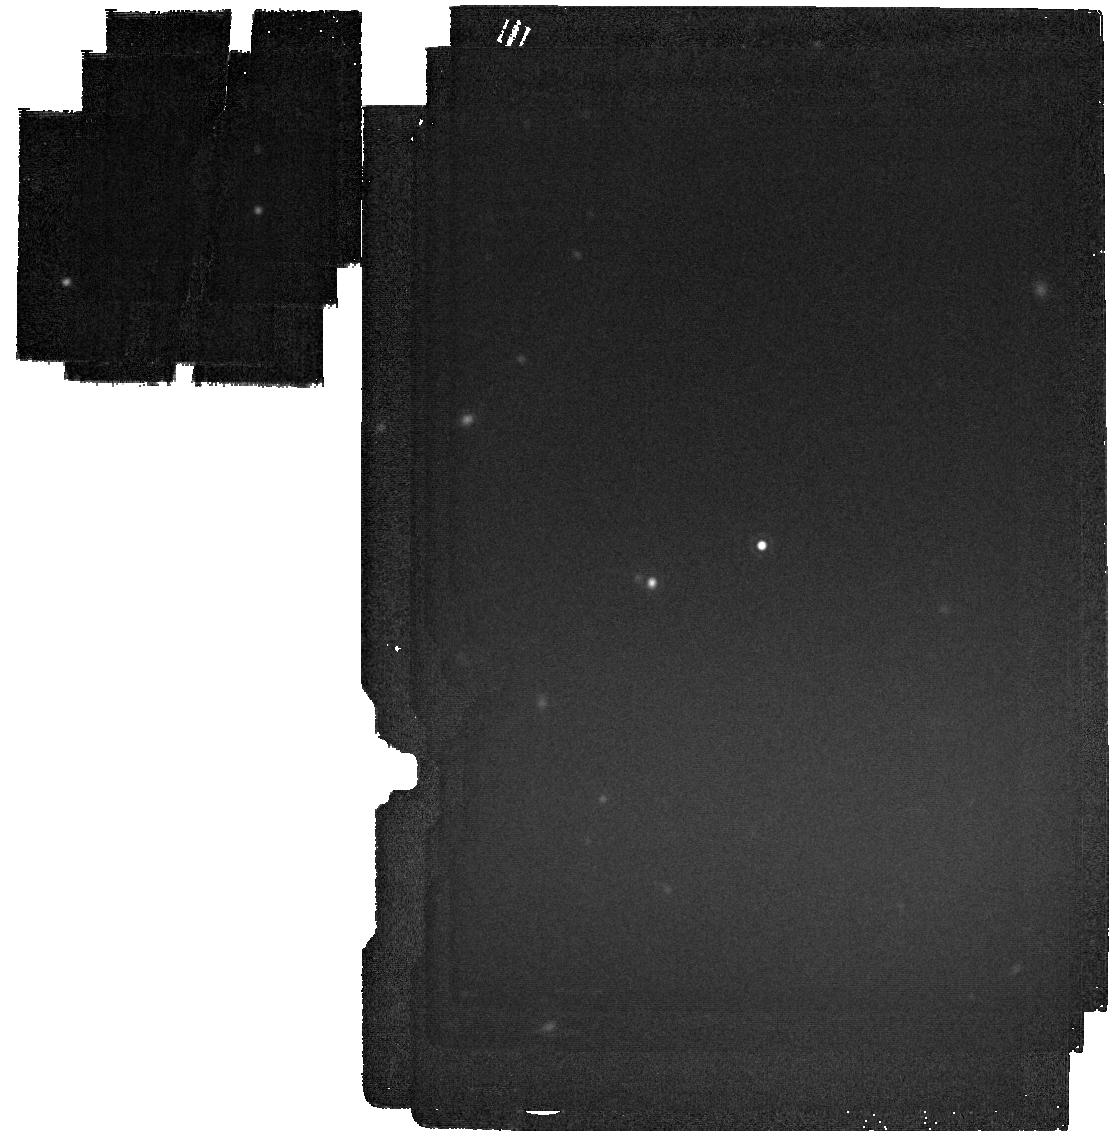
Target: 2329+407. Instrument: MIRI. Filter: F2100W. Exposure: 2 min. Observation ID: jw03786-o030_t010_miri_f2100w

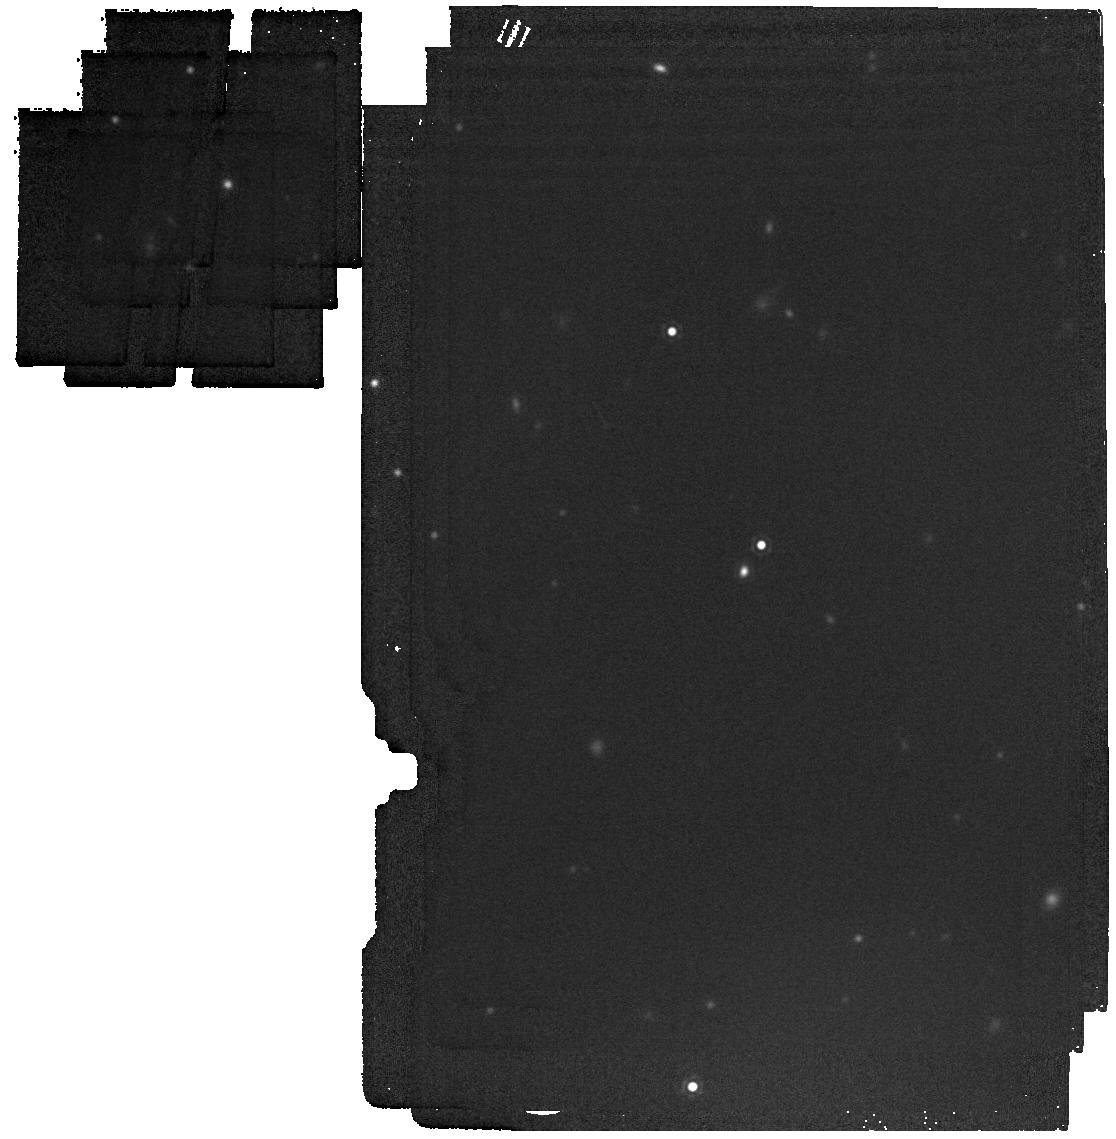
Target: 0510+2315. Instrument: MIRI. Filter: F1800W. Exposure: 2 min. Observation ID: jw03786-o006_t002_miri_f1800w

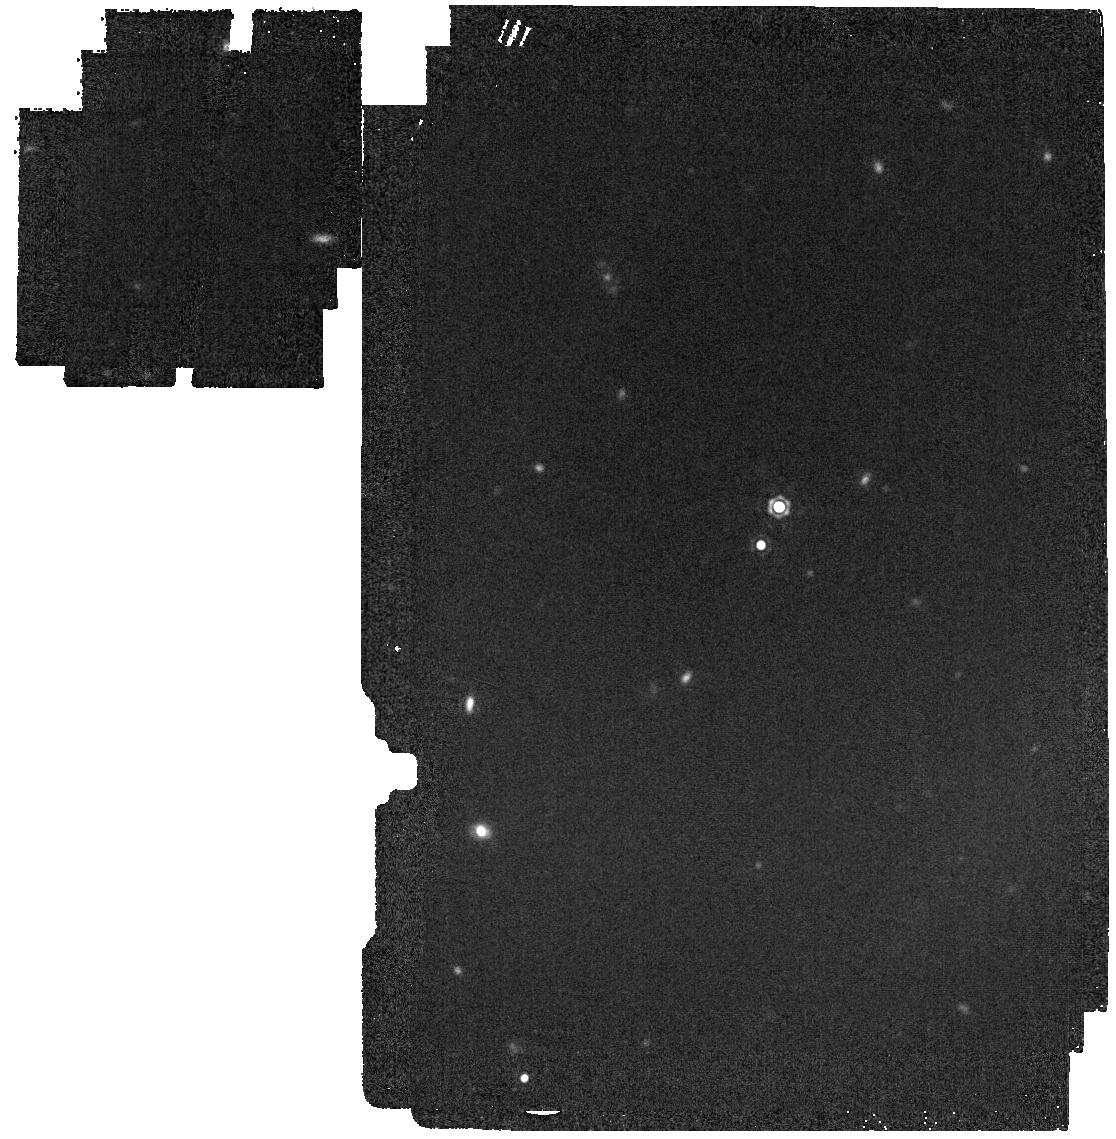
Target: 1814-7354. Instrument: MIRI. Filter: F1800W. Exposure: 2 min. Observation ID: jw03786-o027_t009_miri_f1800w

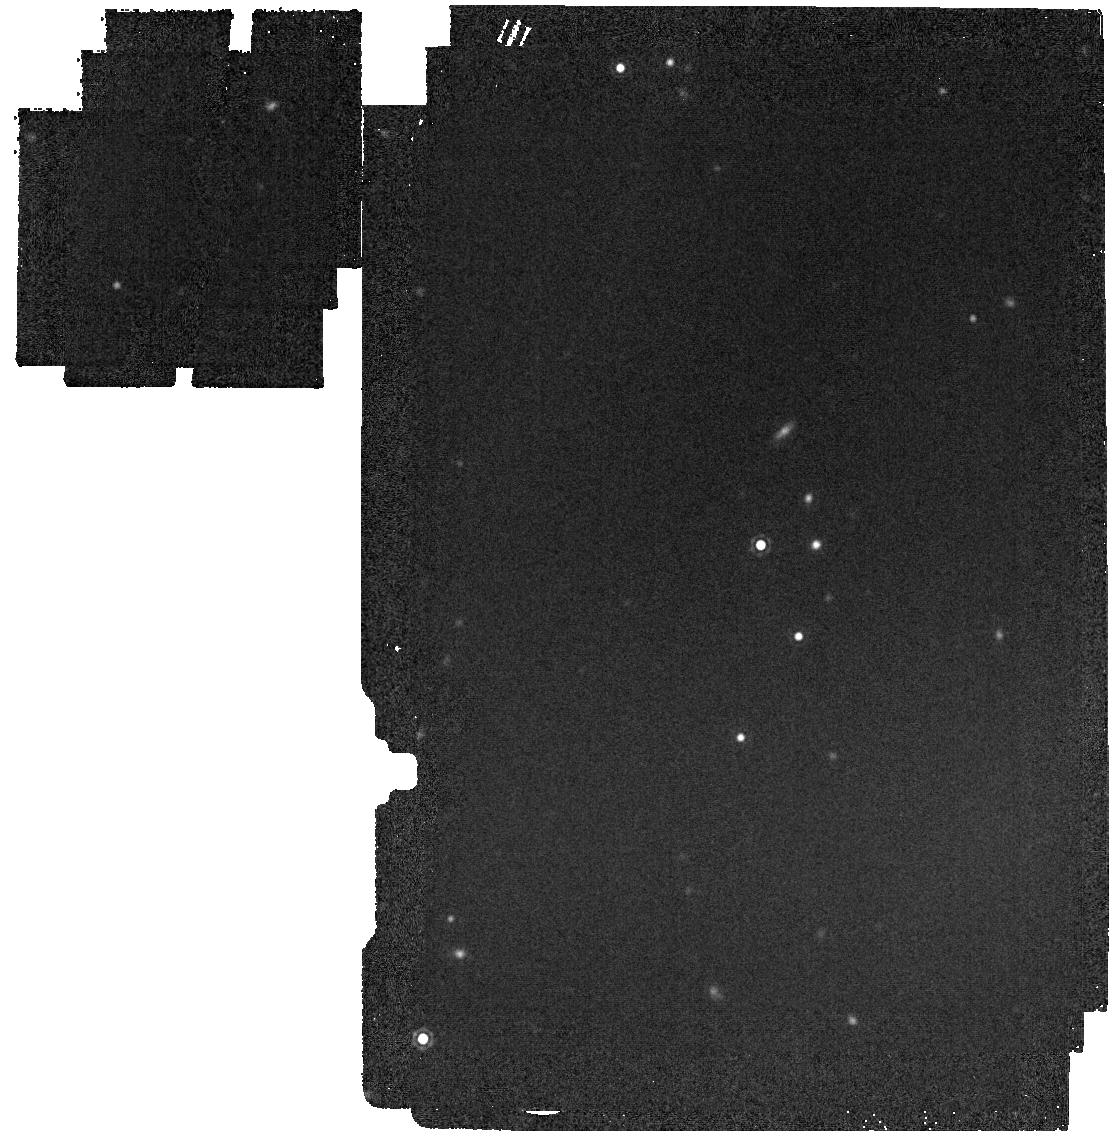
Target: 0611-6931. Instrument: MIRI. Filter: F1800W. Exposure: 2 min. Observation ID: jw03786-o015_t005_miri_f1800w

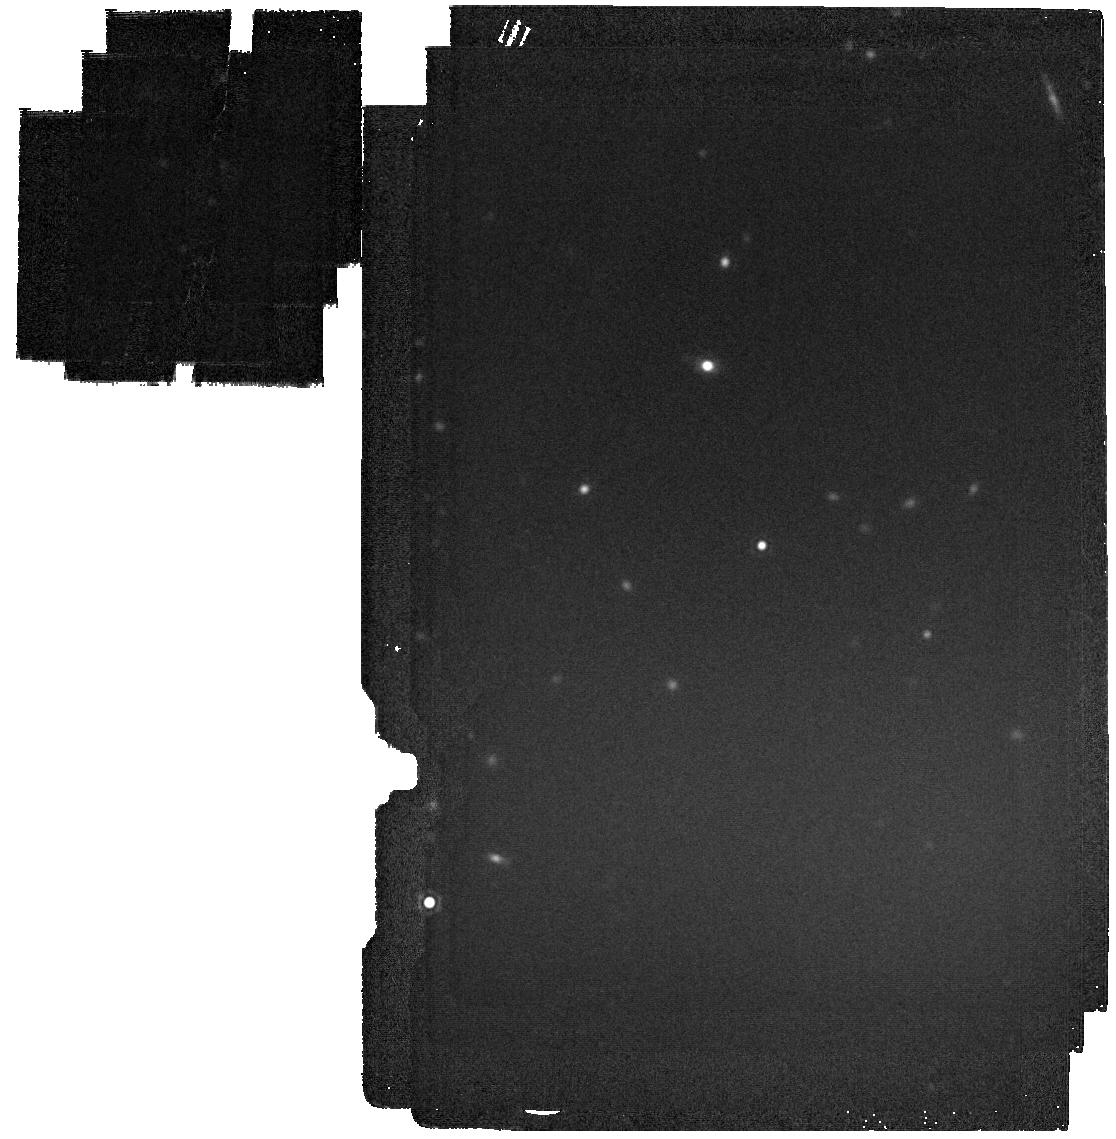
Target: 0420-731. Instrument: MIRI. Filter: F2100W. Exposure: 2 min. Observation ID: jw03786-o033_t011_miri_f2100w

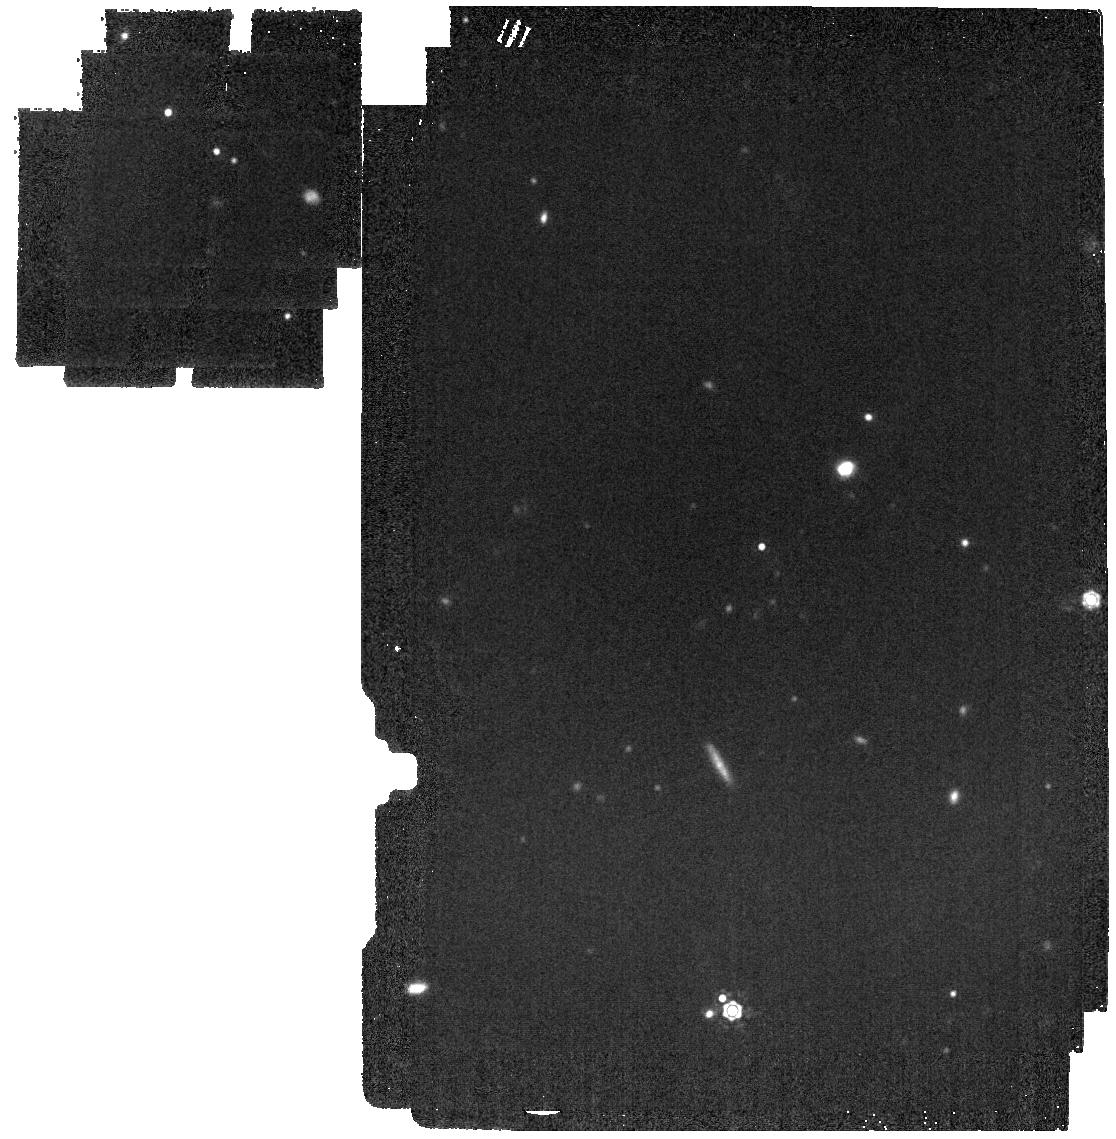
Target: 0529-3401. Instrument: MIRI. Filter: F1500W. Exposure: 2 min. Observation ID: jw03786-o012_t004_miri_f1500w

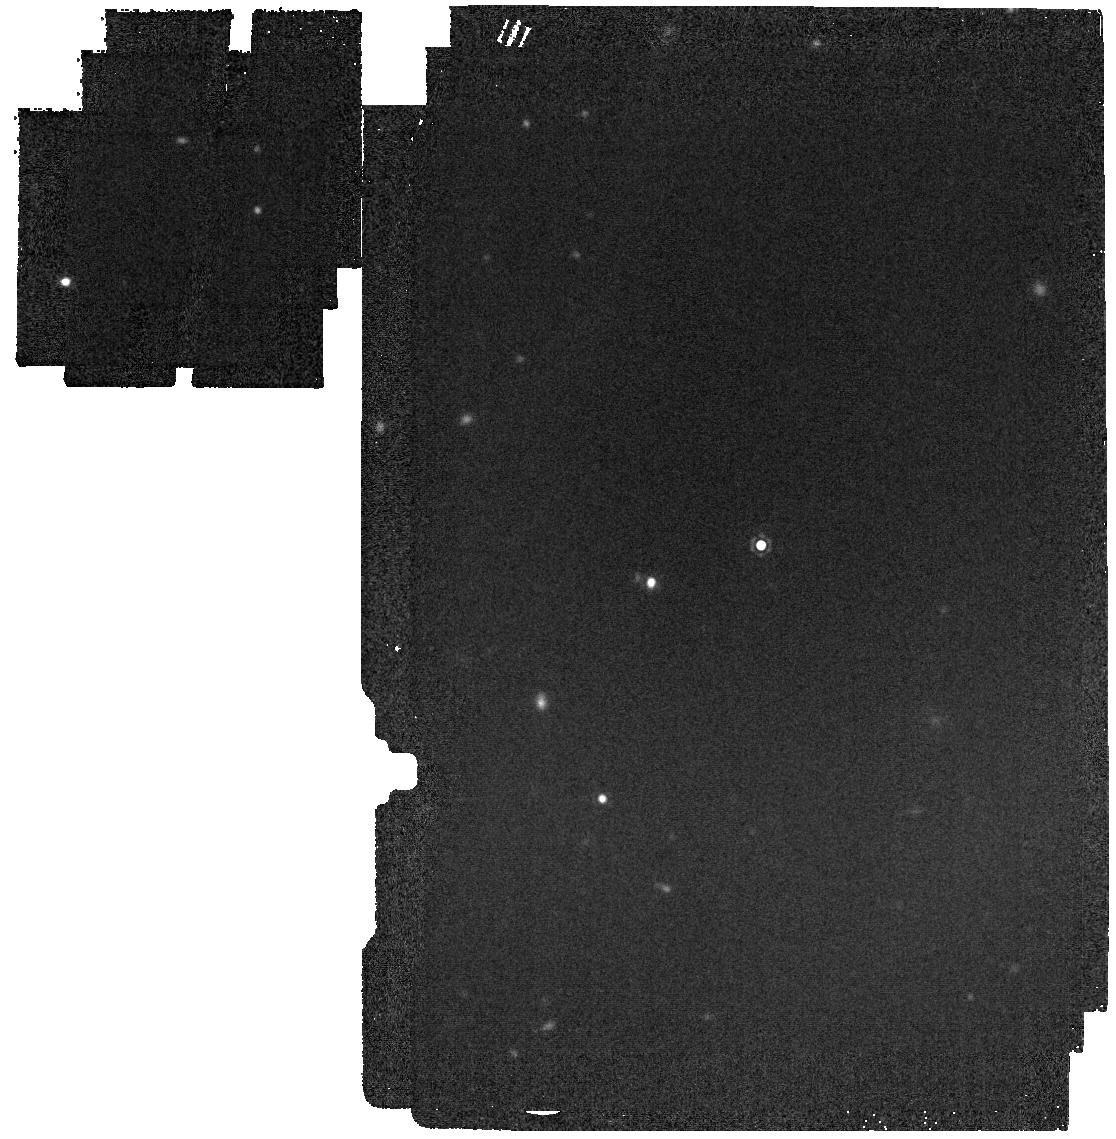
Target: 2329+407. Instrument: MIRI. Filter: F1800W. Exposure: 2 min. Observation ID: jw03786-o030_t010_miri_f1800w

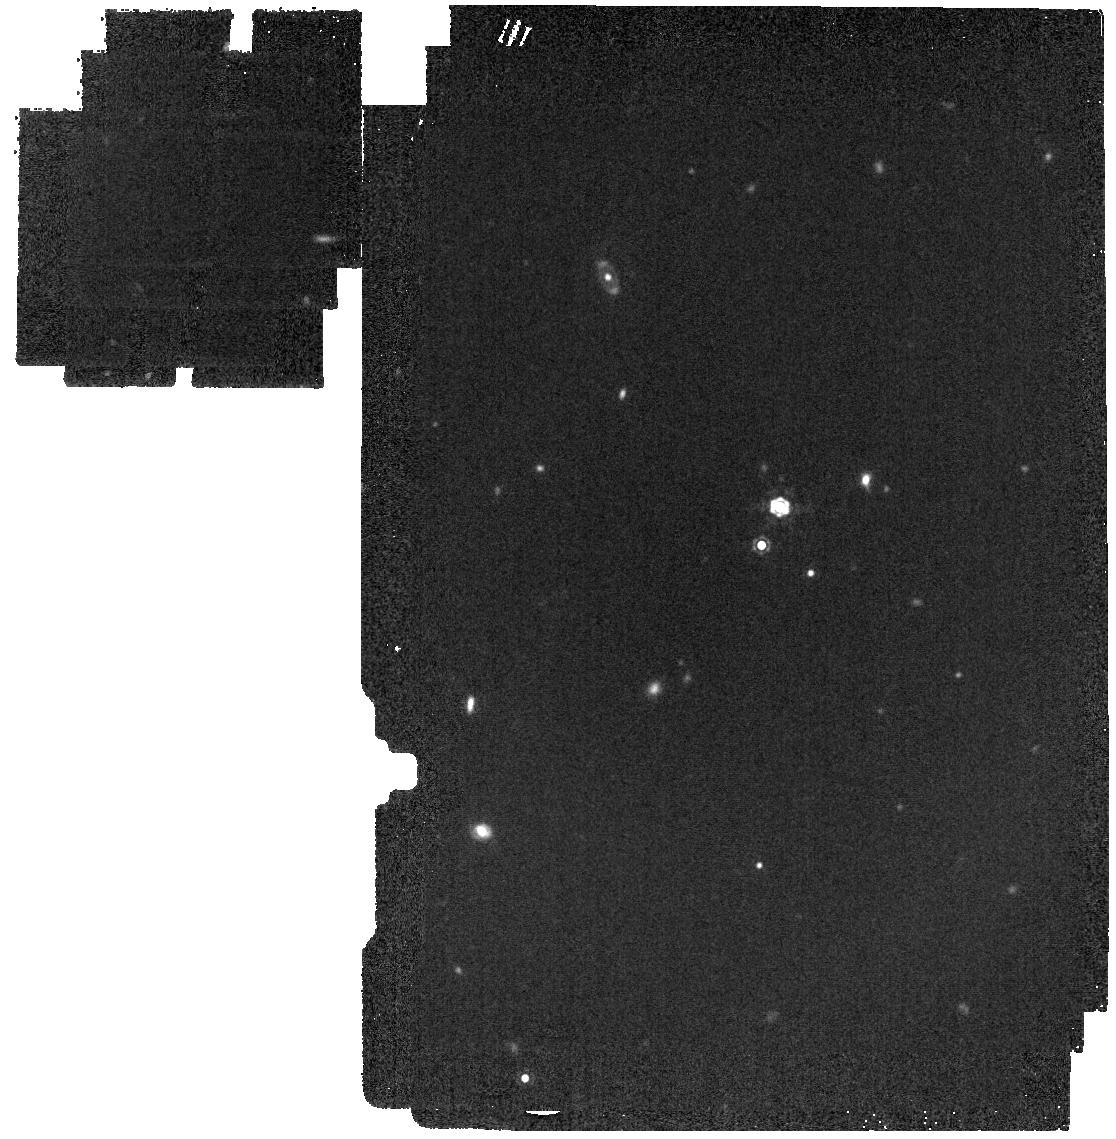
Target: 1814-7354. Instrument: MIRI. Filter: F1500W. Exposure: 2 min. Observation ID: jw03786-o027_t009_miri_f1500w

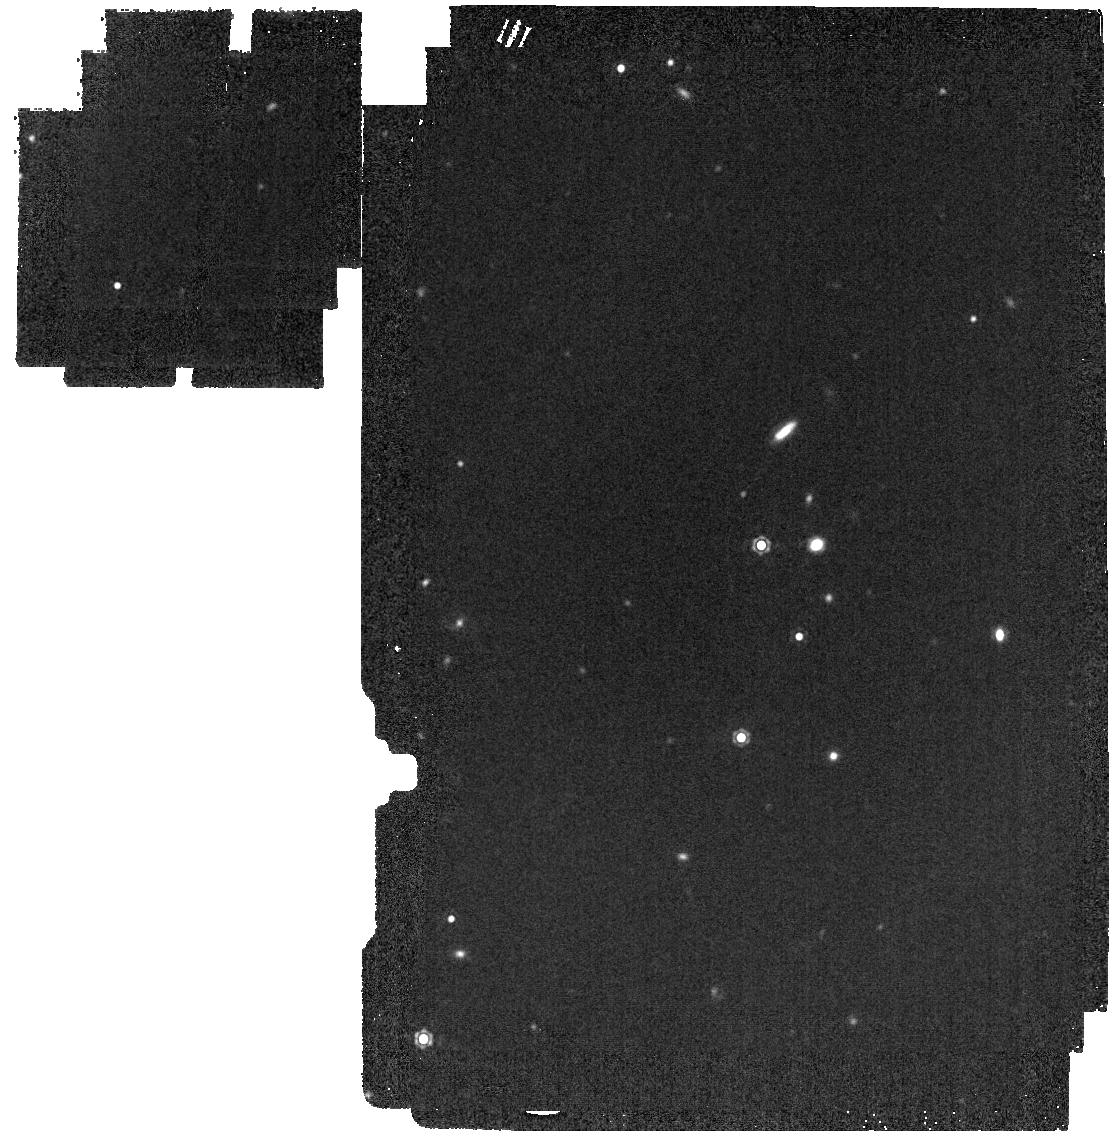
Target: 0611-6931. Instrument: MIRI. Filter: F1500W. Exposure: 2 min. Observation ID: jw03786-o015_t005_miri_f1500w

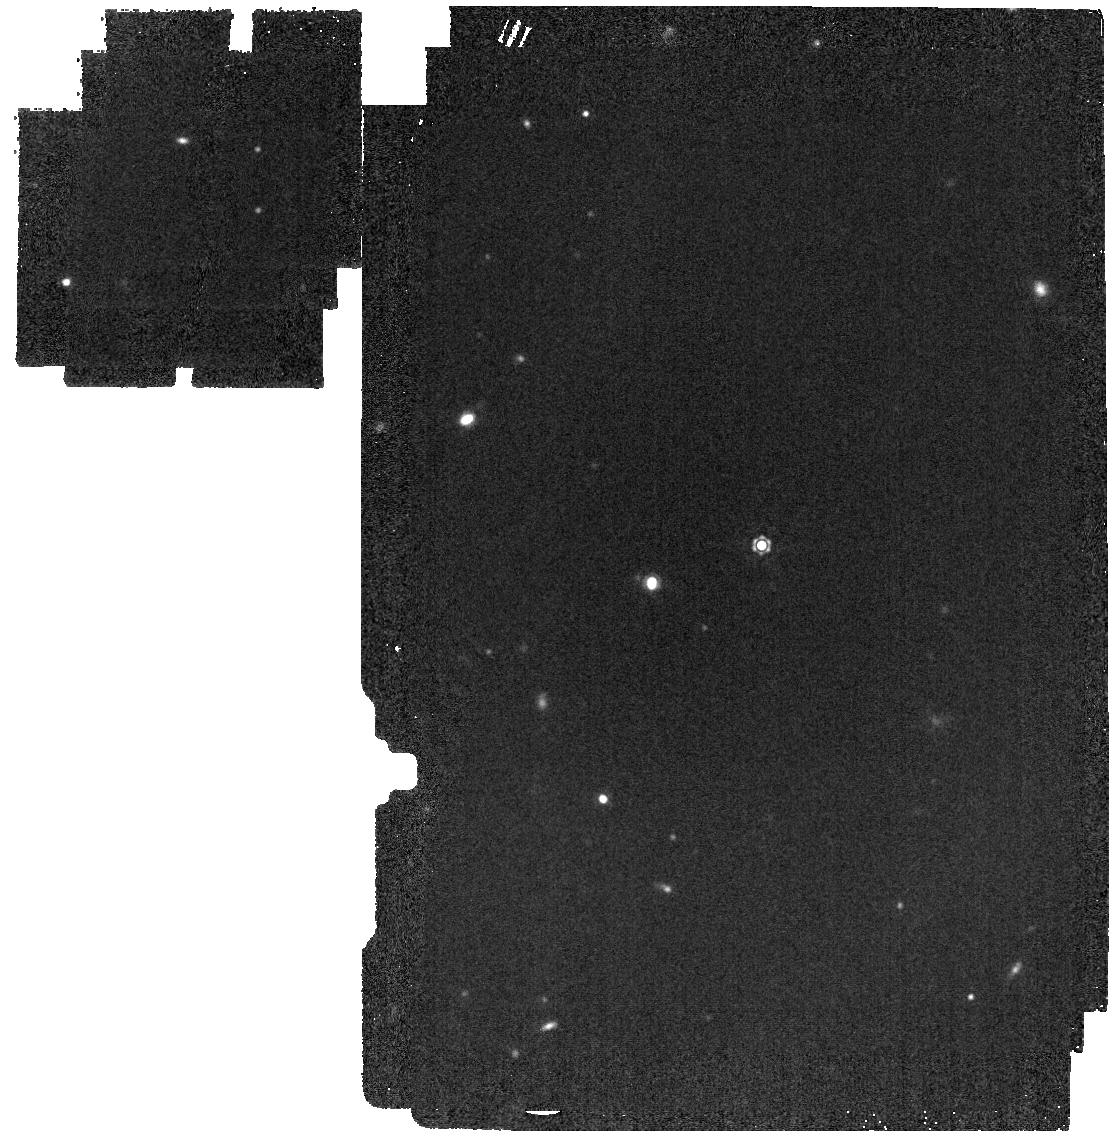
Target: 2329+407. Instrument: MIRI. Filter: F1500W. Exposure: 2 min. Observation ID: jw03786-o030_t010_miri_f1500w

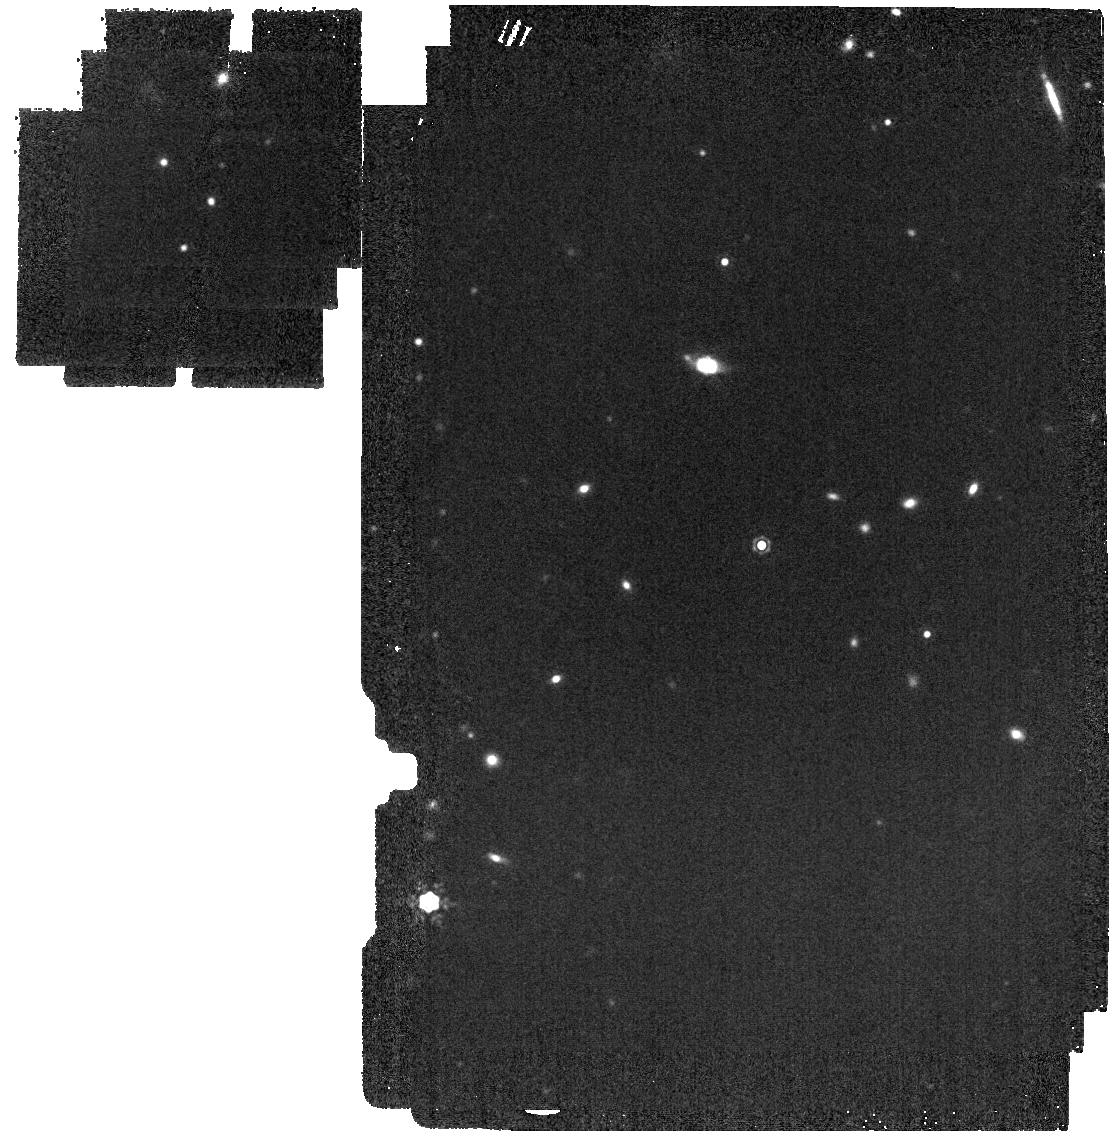
Target: 0420-731. Instrument: MIRI. Filter: F1500W. Exposure: 2 min. Observation ID: jw03786-o033_t011_miri_f1500w

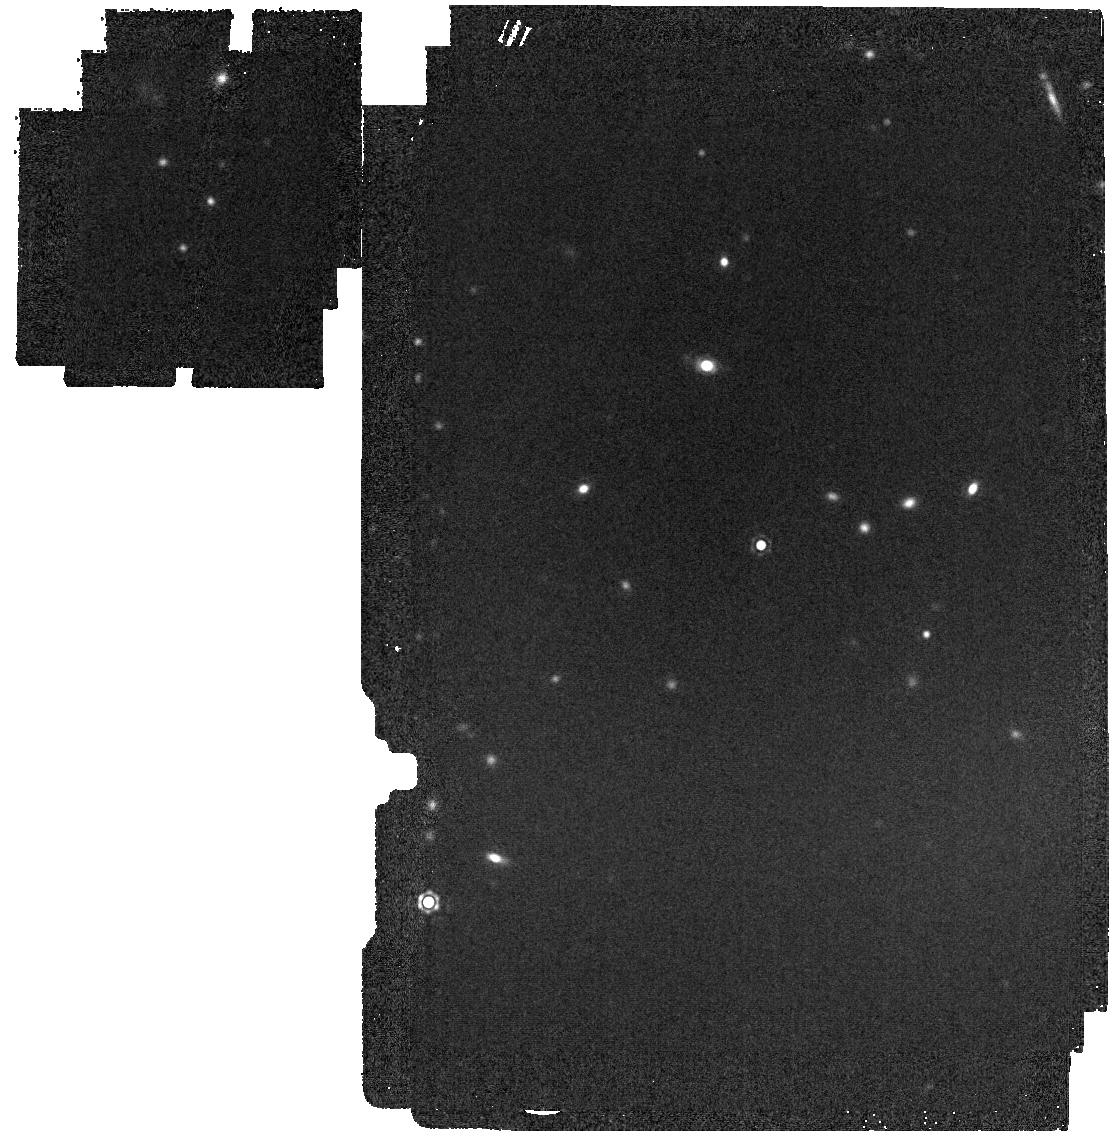
Target: 0420-731. Instrument: MIRI. Filter: F1800W. Exposure: 2 min. Observation ID: jw03786-o033_t011_miri_f1800w

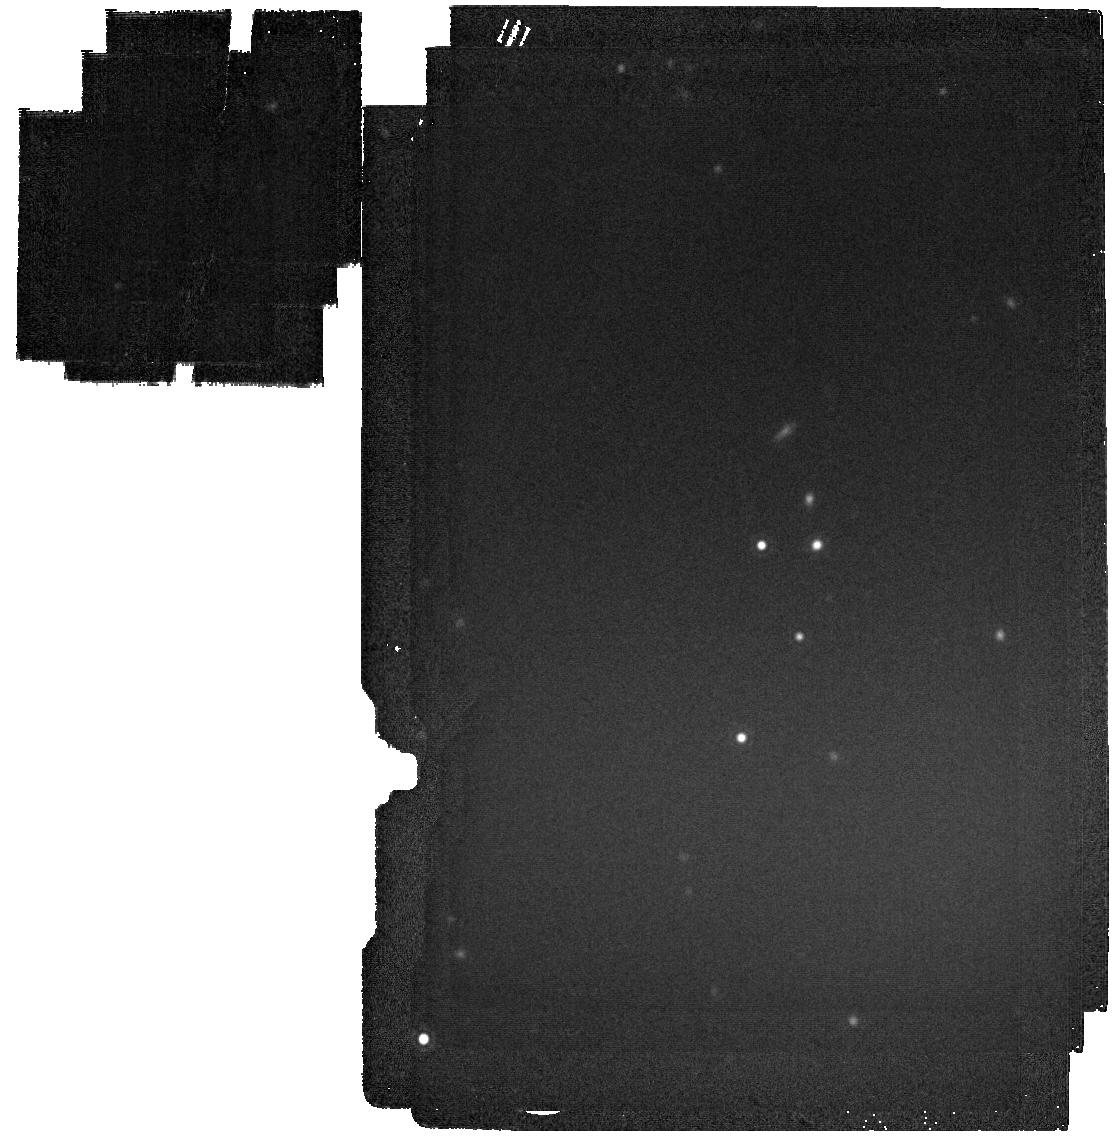
Target: 0611-6931. Instrument: MIRI. Filter: F2100W. Exposure: 2 min. Observation ID: jw03786-o015_t005_miri_f2100w

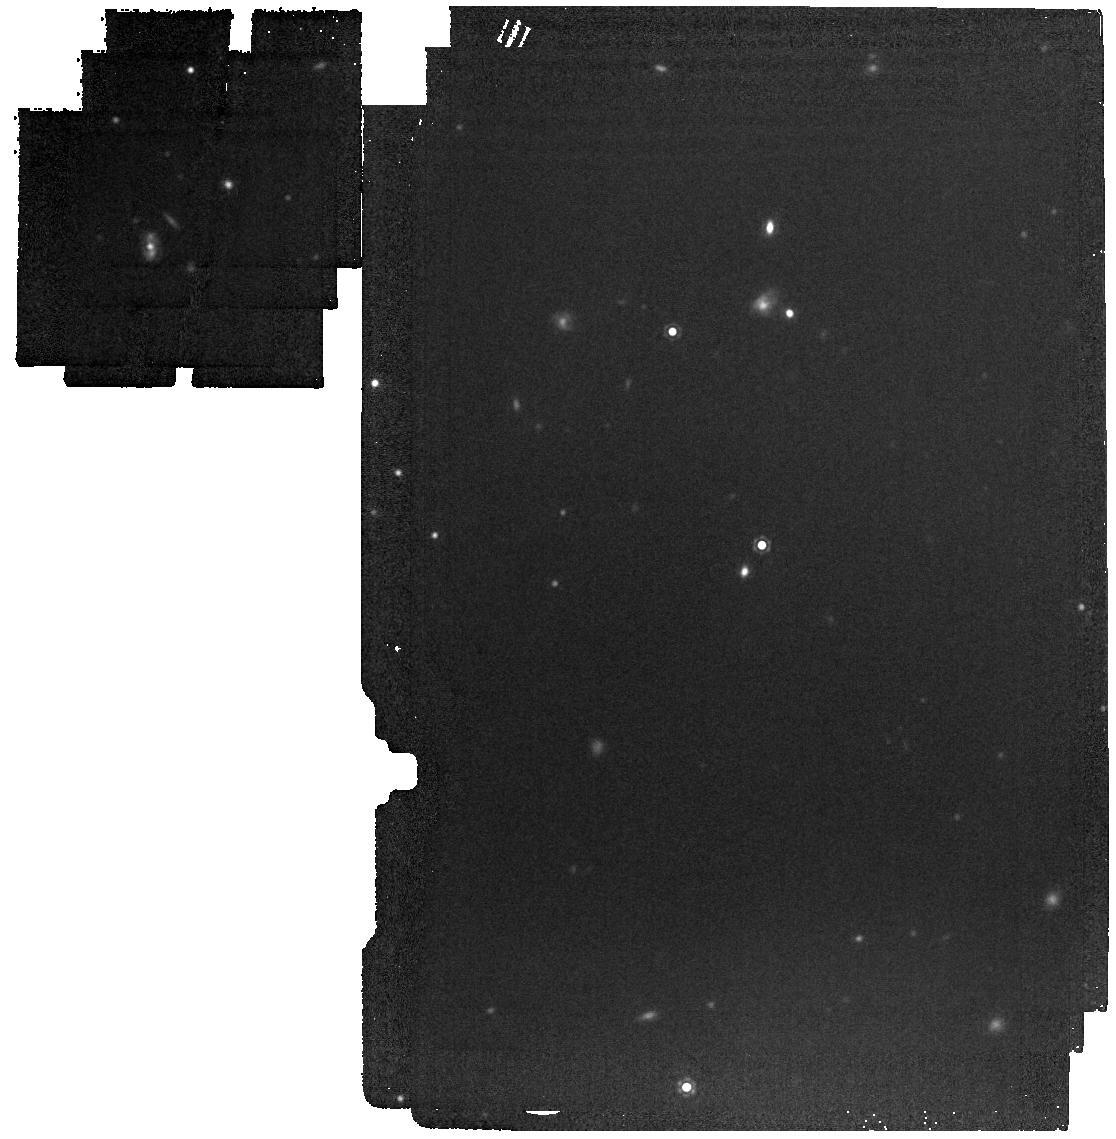
Target: 0510+2315. Instrument: MIRI. Filter: F1500W. Exposure: 2 min. Observation ID: jw03786-o006_t002_miri_f1500w

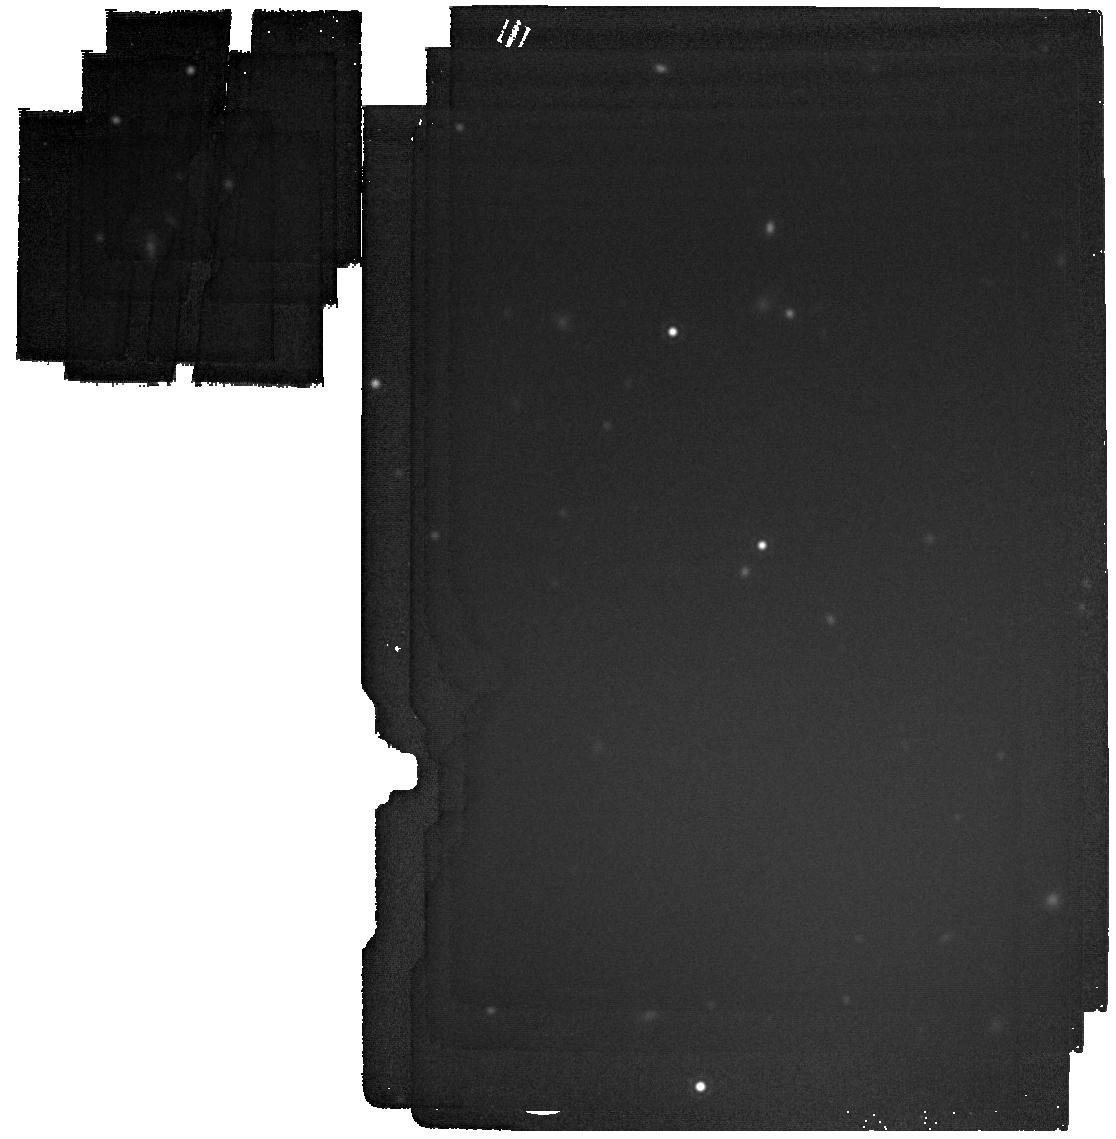
Target: 0510+2315. Instrument: MIRI. Filter: F2100W. Exposure: 3 min. Observation ID: jw03786-o006_t002_miri_f2100w

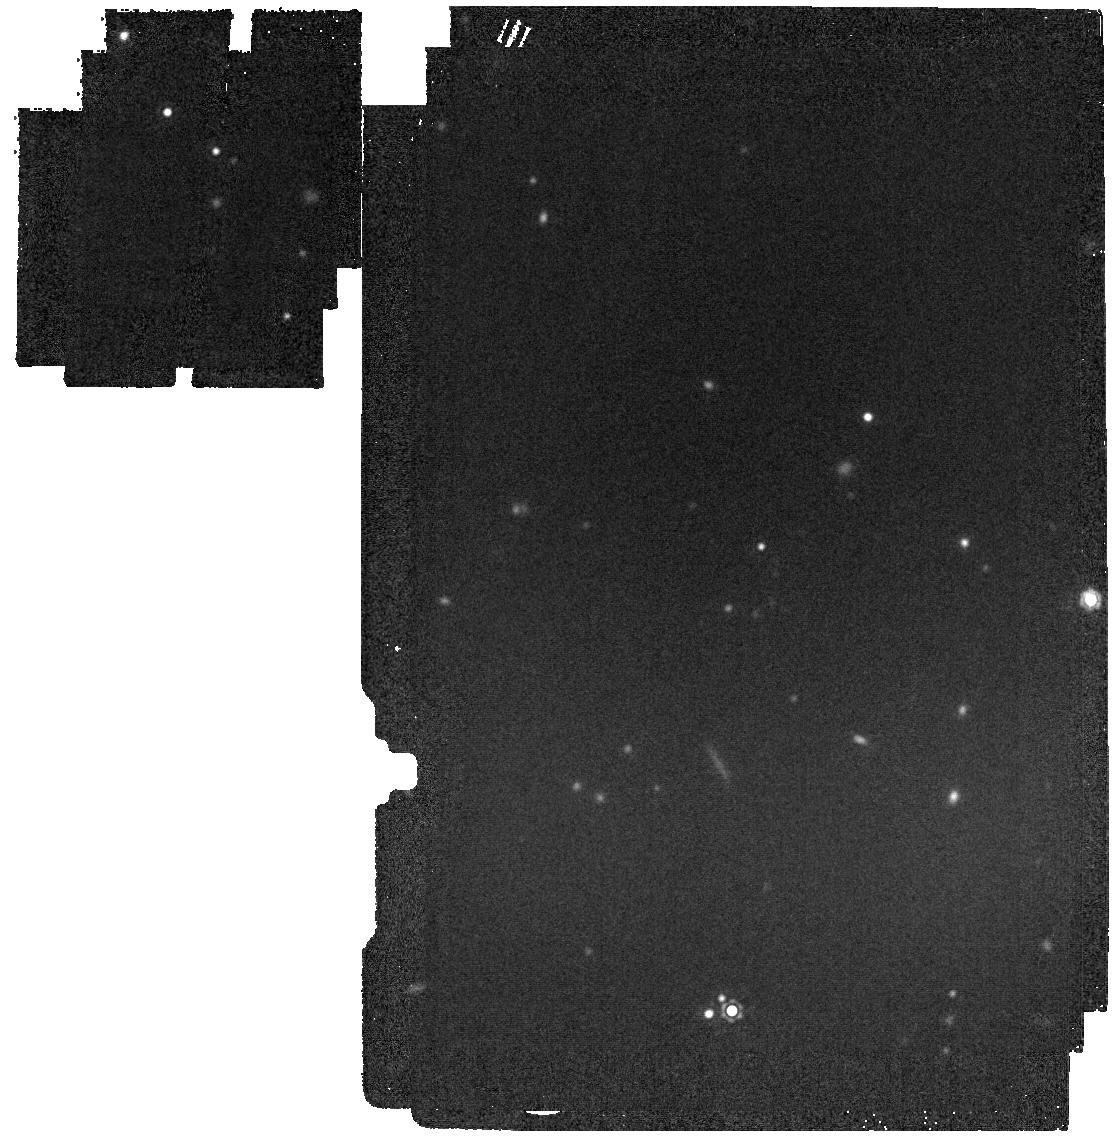
Target: 0529-3401. Instrument: MIRI. Filter: F1800W. Exposure: 2 min. Observation ID: jw03786-o012_t004_miri_f1800w

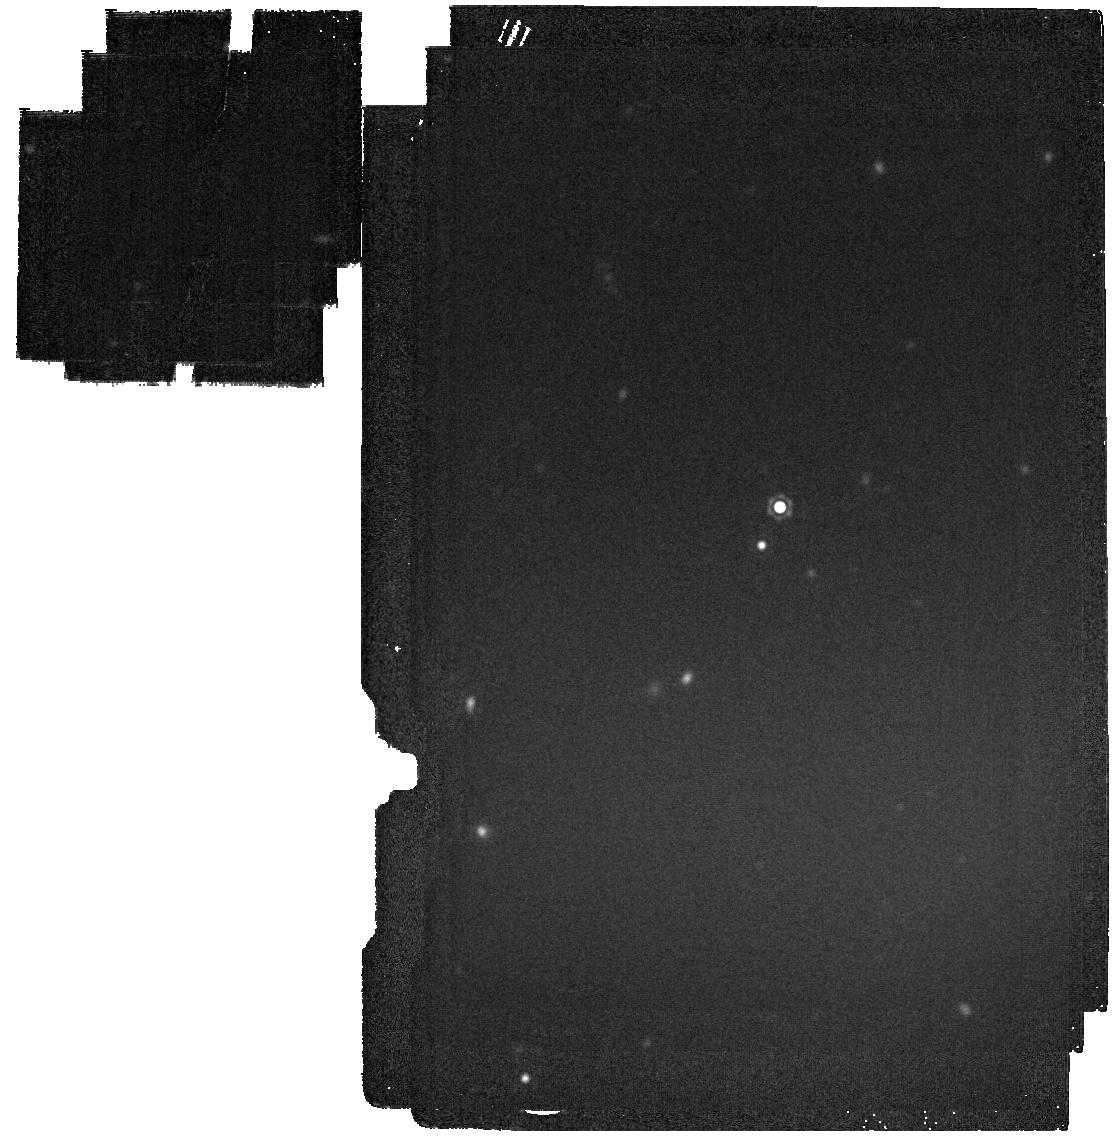
Target: 1814-7354. Instrument: MIRI. Filter: F2100W. Exposure: 2 min. Observation ID: jw03786-o027_t009_miri_f2100w

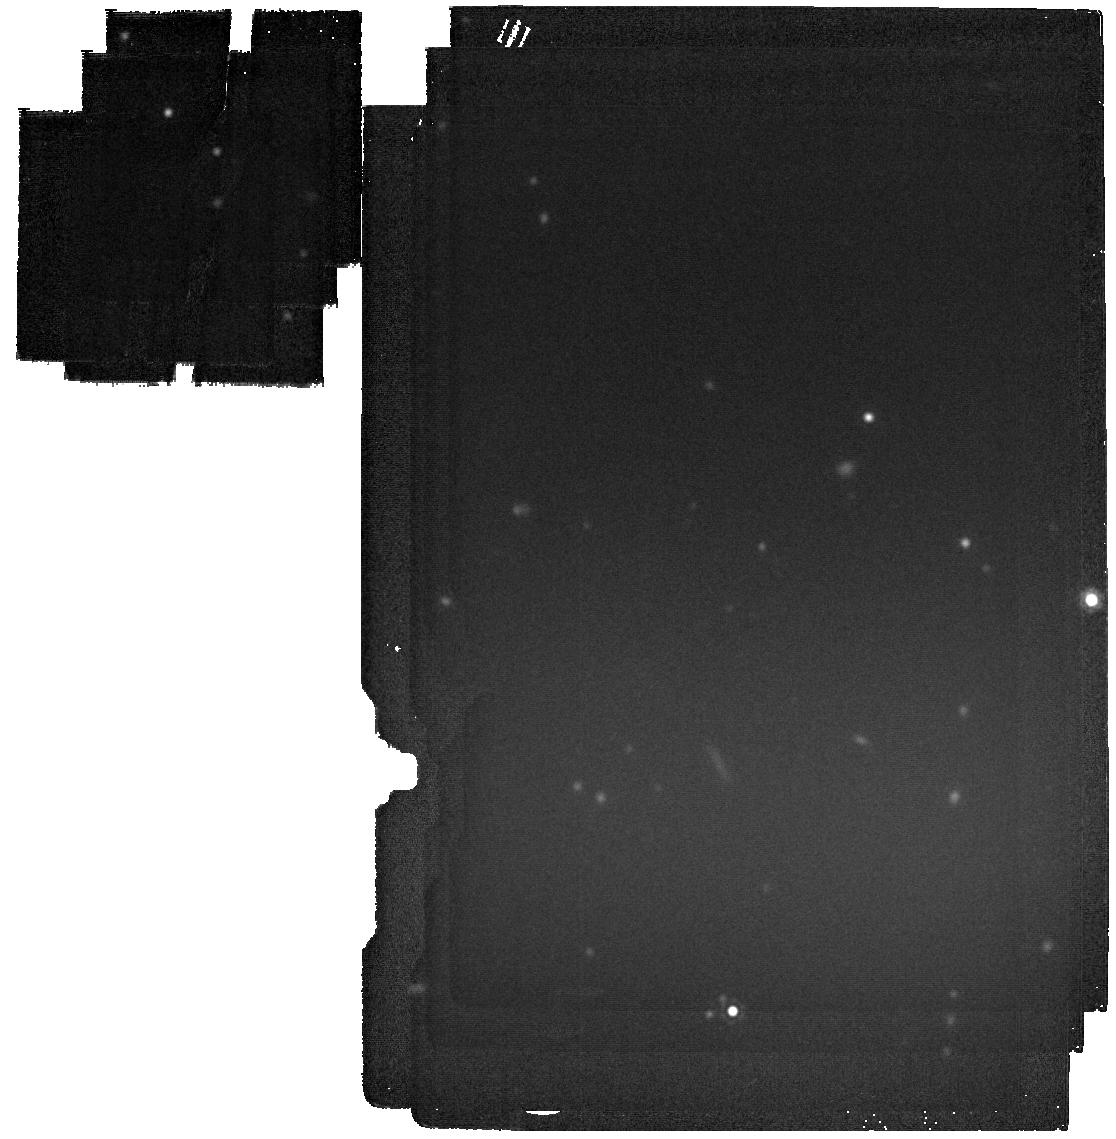
Target: 0529-3401. Instrument: MIRI. Filter: F2100W. Exposure: 2 min. Observation ID: jw03786-o012_t004_miri_f2100w

Sizing up silicates at six small stars: characterising planetary debris orbiting white dwarfs (PI: Swan, Andrew)

White dwarf planetary systems are a powerful complement to conventional exoplanet studies, as they record the bulk compositions of planetesimals being accreted by their host stars. Discerning their elemental abundances is now almost routine work, and we will soon be flooded with such data from multi-object spectroscopic surveys. Yet despite the immense benefit of this empirical ground truth to planet formation studies, its true potential can only be realised if the origins of the material are also known. Fortunately, the photospheric metals are supplied to the star from a circumstellar disk, which is observable in the infrared. These disks are dynamic environments, offering rich opportunities for theorists to wind back their evolution, and ultimately to constrain the source reservoirs for the material. We propose near- and mid-infrared observations of a sample of dusty white dwarfs to characterise the mineralogy, grain size, and geometry of their debris disks. Each of these parameters are fundamental to theories of disk evolution, but at present there are almost no data with which to constrain them. Half of our targets exhibit optical emission lines from gas, interpeted as a signature of enhanced collisional activity, and our grain size measurements will test that hypothesis. NIRSpec spectroscopy will measure the thermal continuum, probing disk geometry while also sensitive to previously-unseen emission lines and solid-state features. MIRI spectroscopy, supplemented with longer-wavelength photometry, will measure the solid-state features that trace the disk mineralogy, in particular the silicate feature at 10 microns, whose strength depends on grain size.